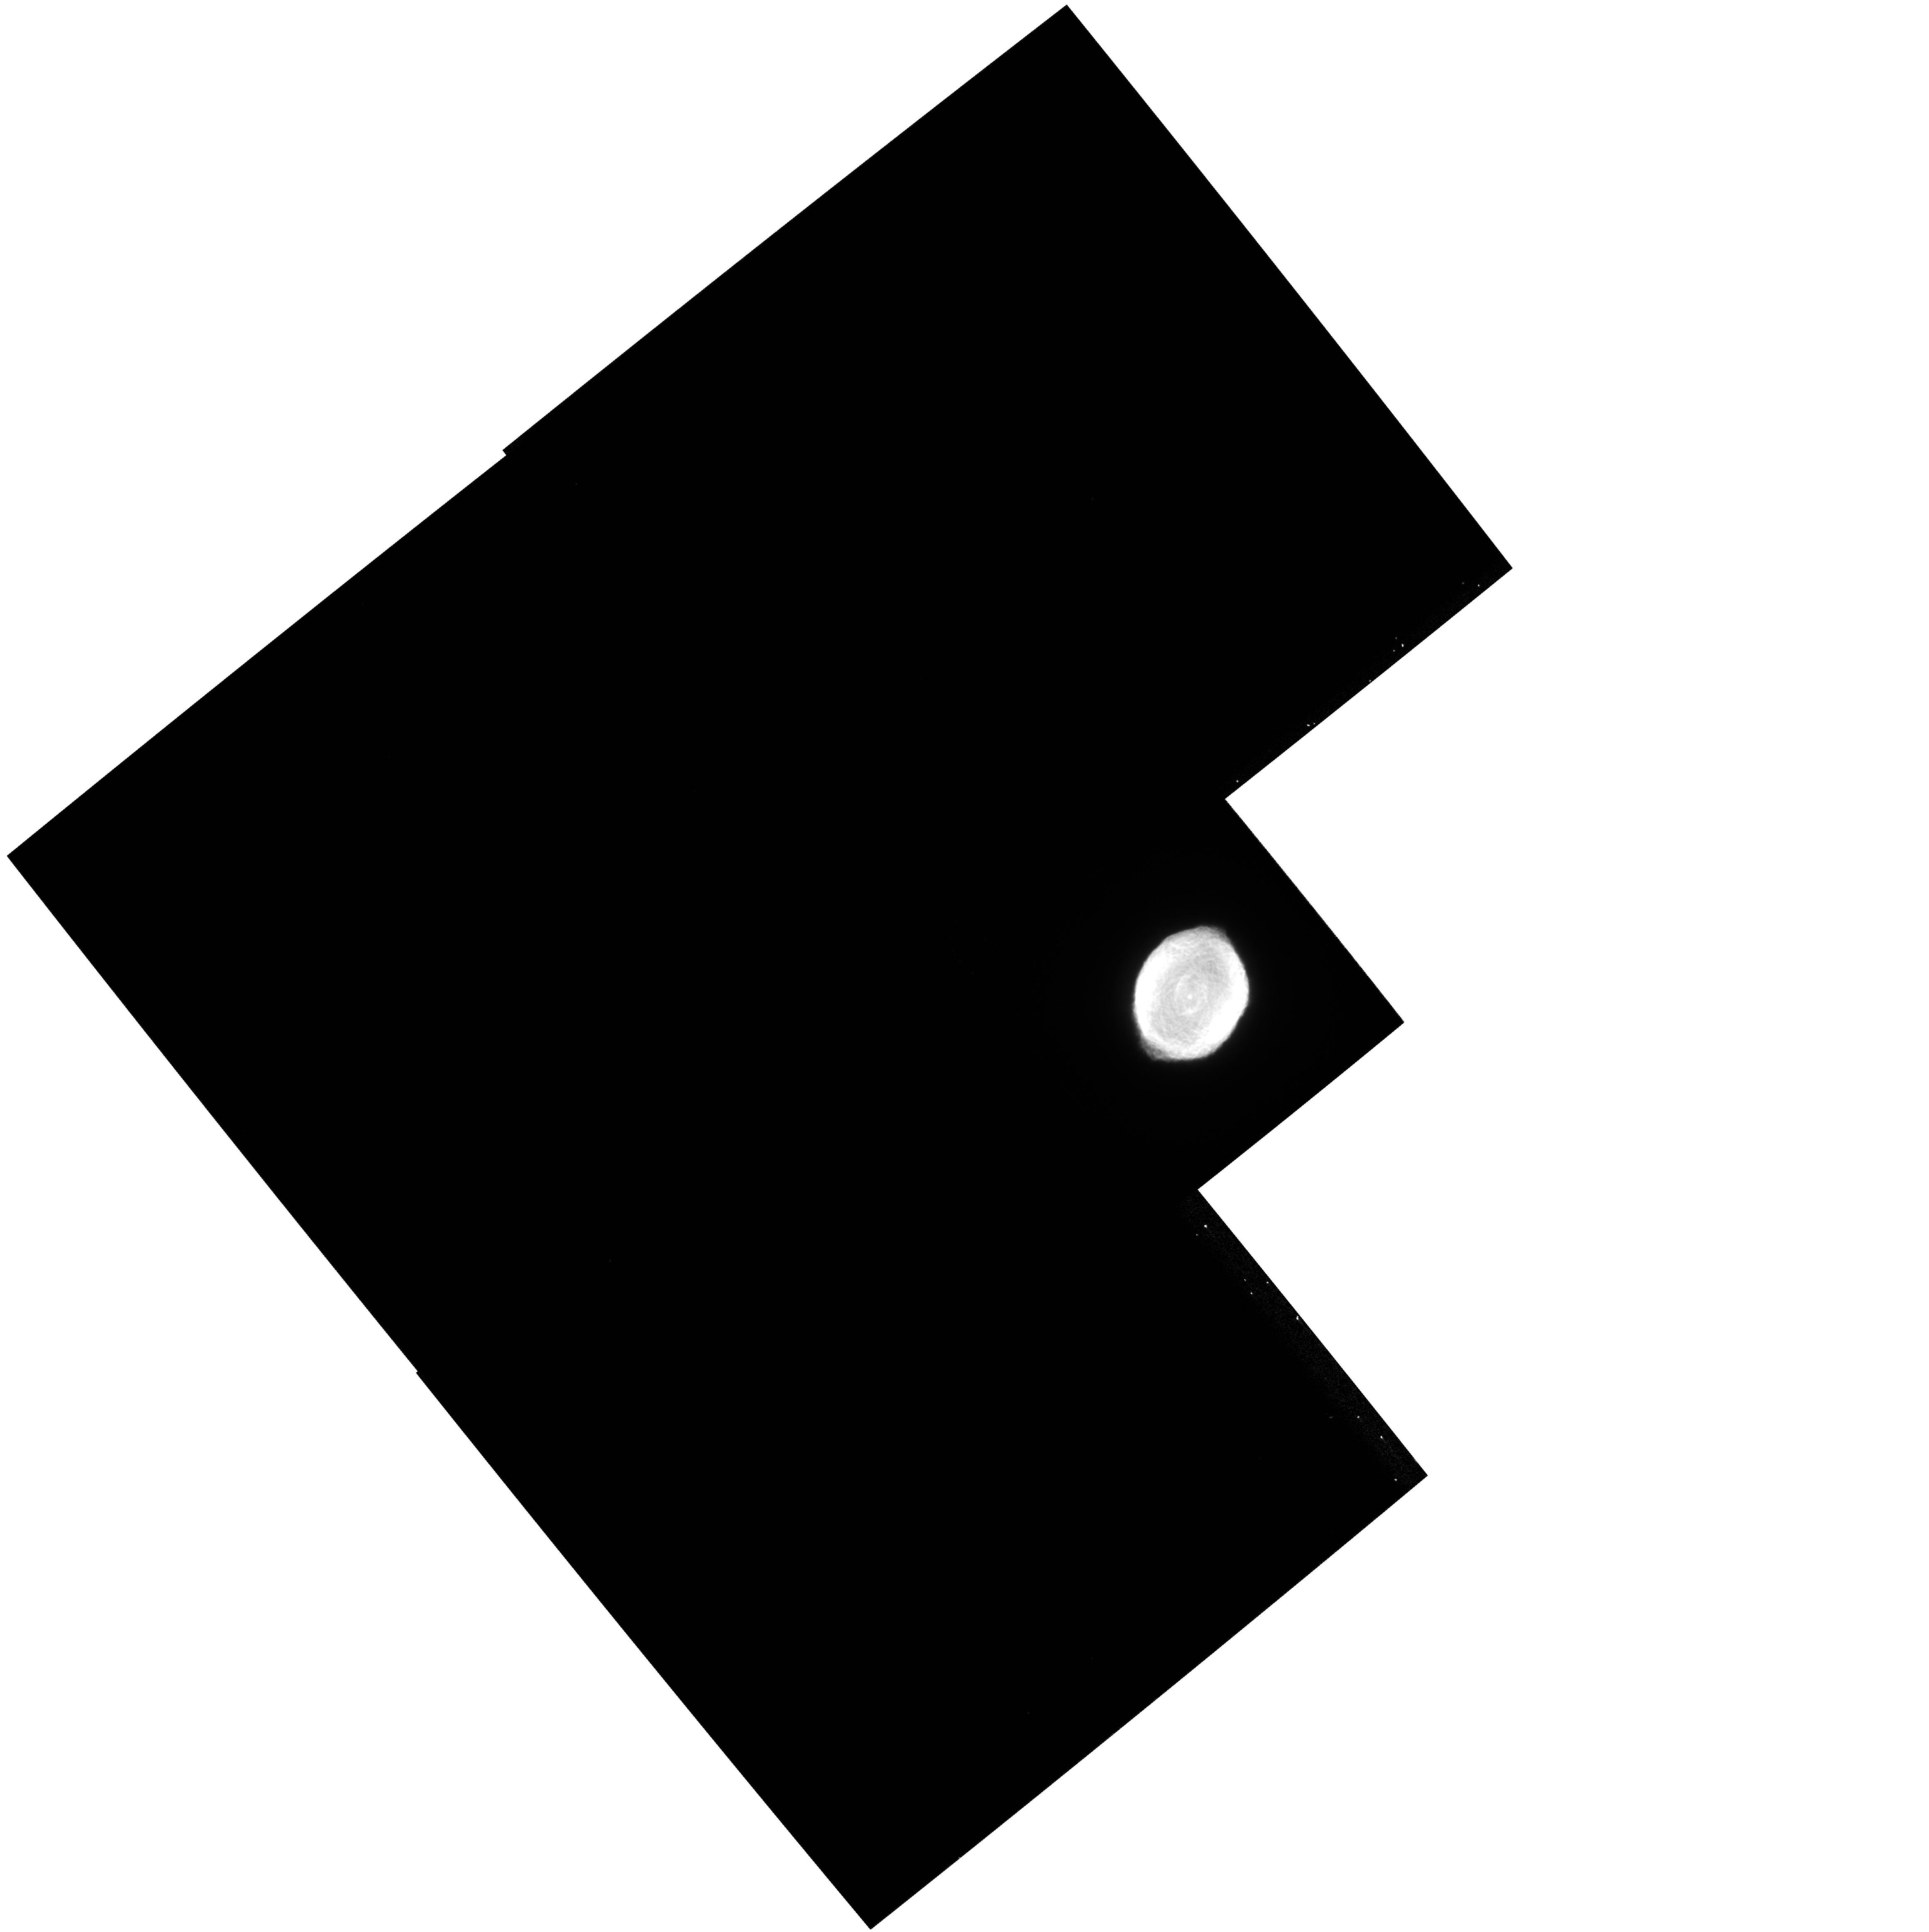
Target: IC418
Instrument: WFPC2/PC
Filter: F656N
Exposure: 4 min
Observation ID: hst_11122_02_wfpc2_pc_f656n_ua0102

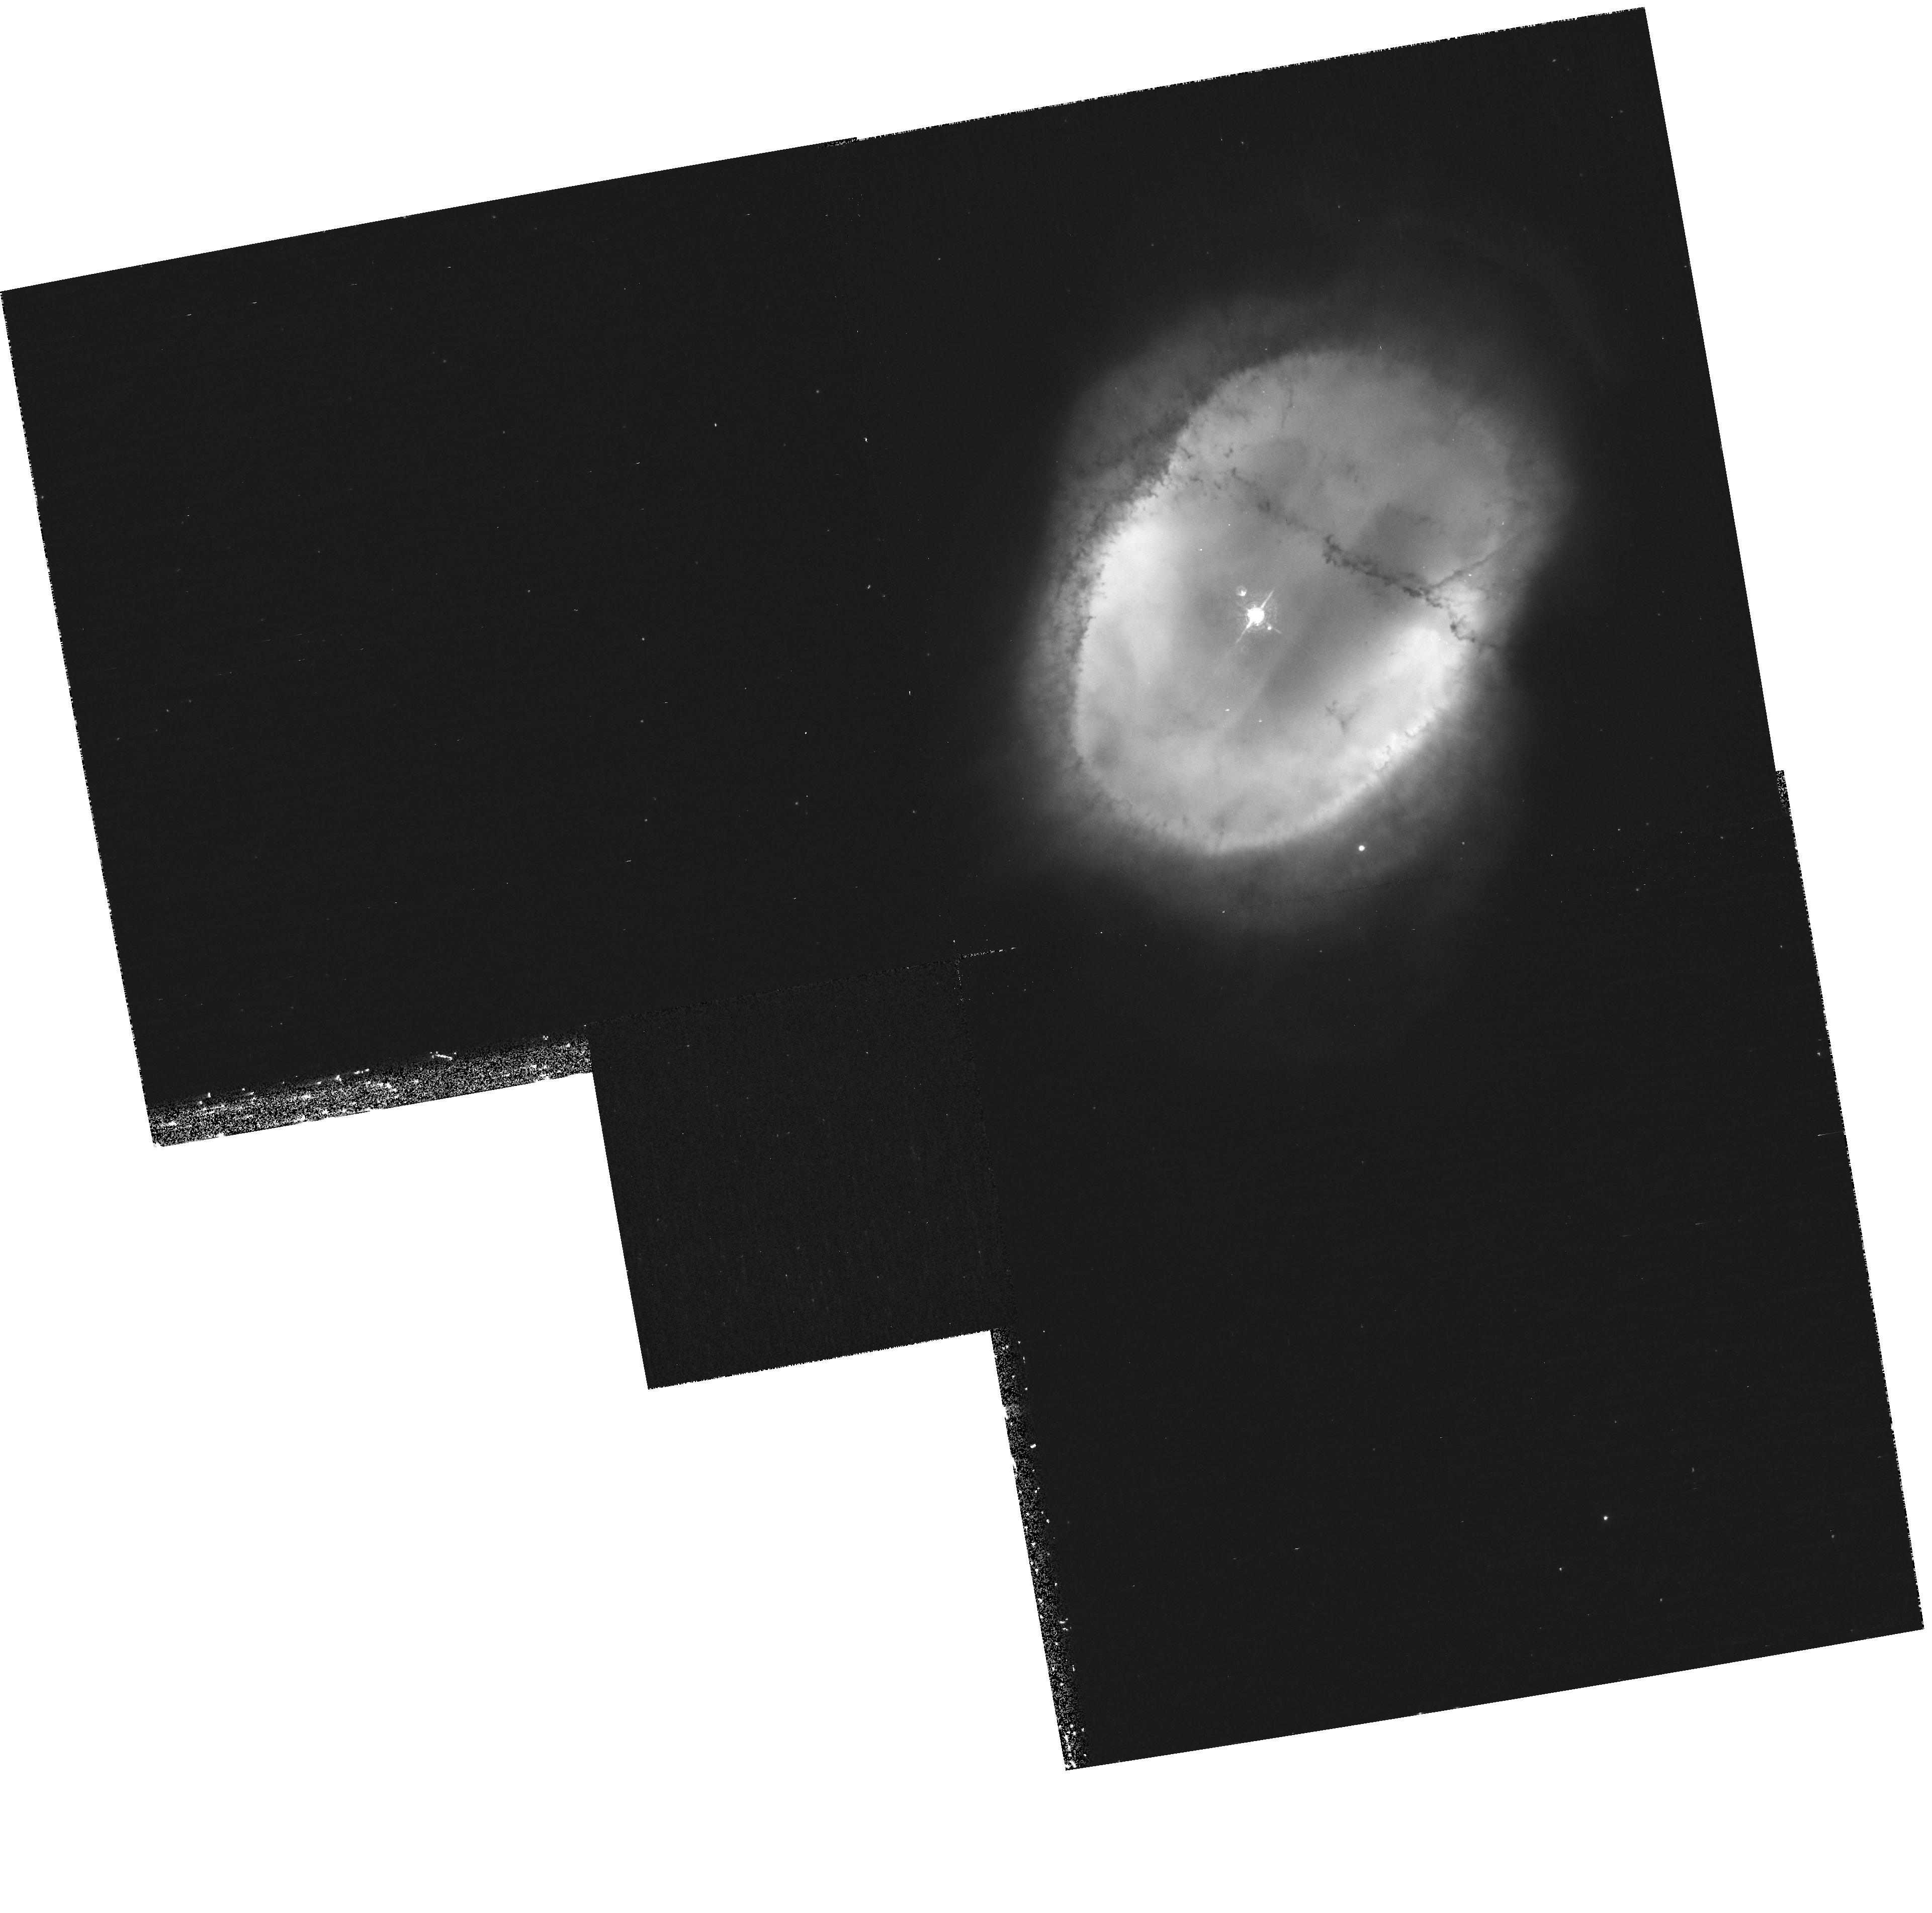
Target: NGC3132
Instrument: WFPC2/PC
Filter: F502N
Exposure: 15 min
Observation ID: hst_11122_56_wfpc2_pc_f502n_ua0156

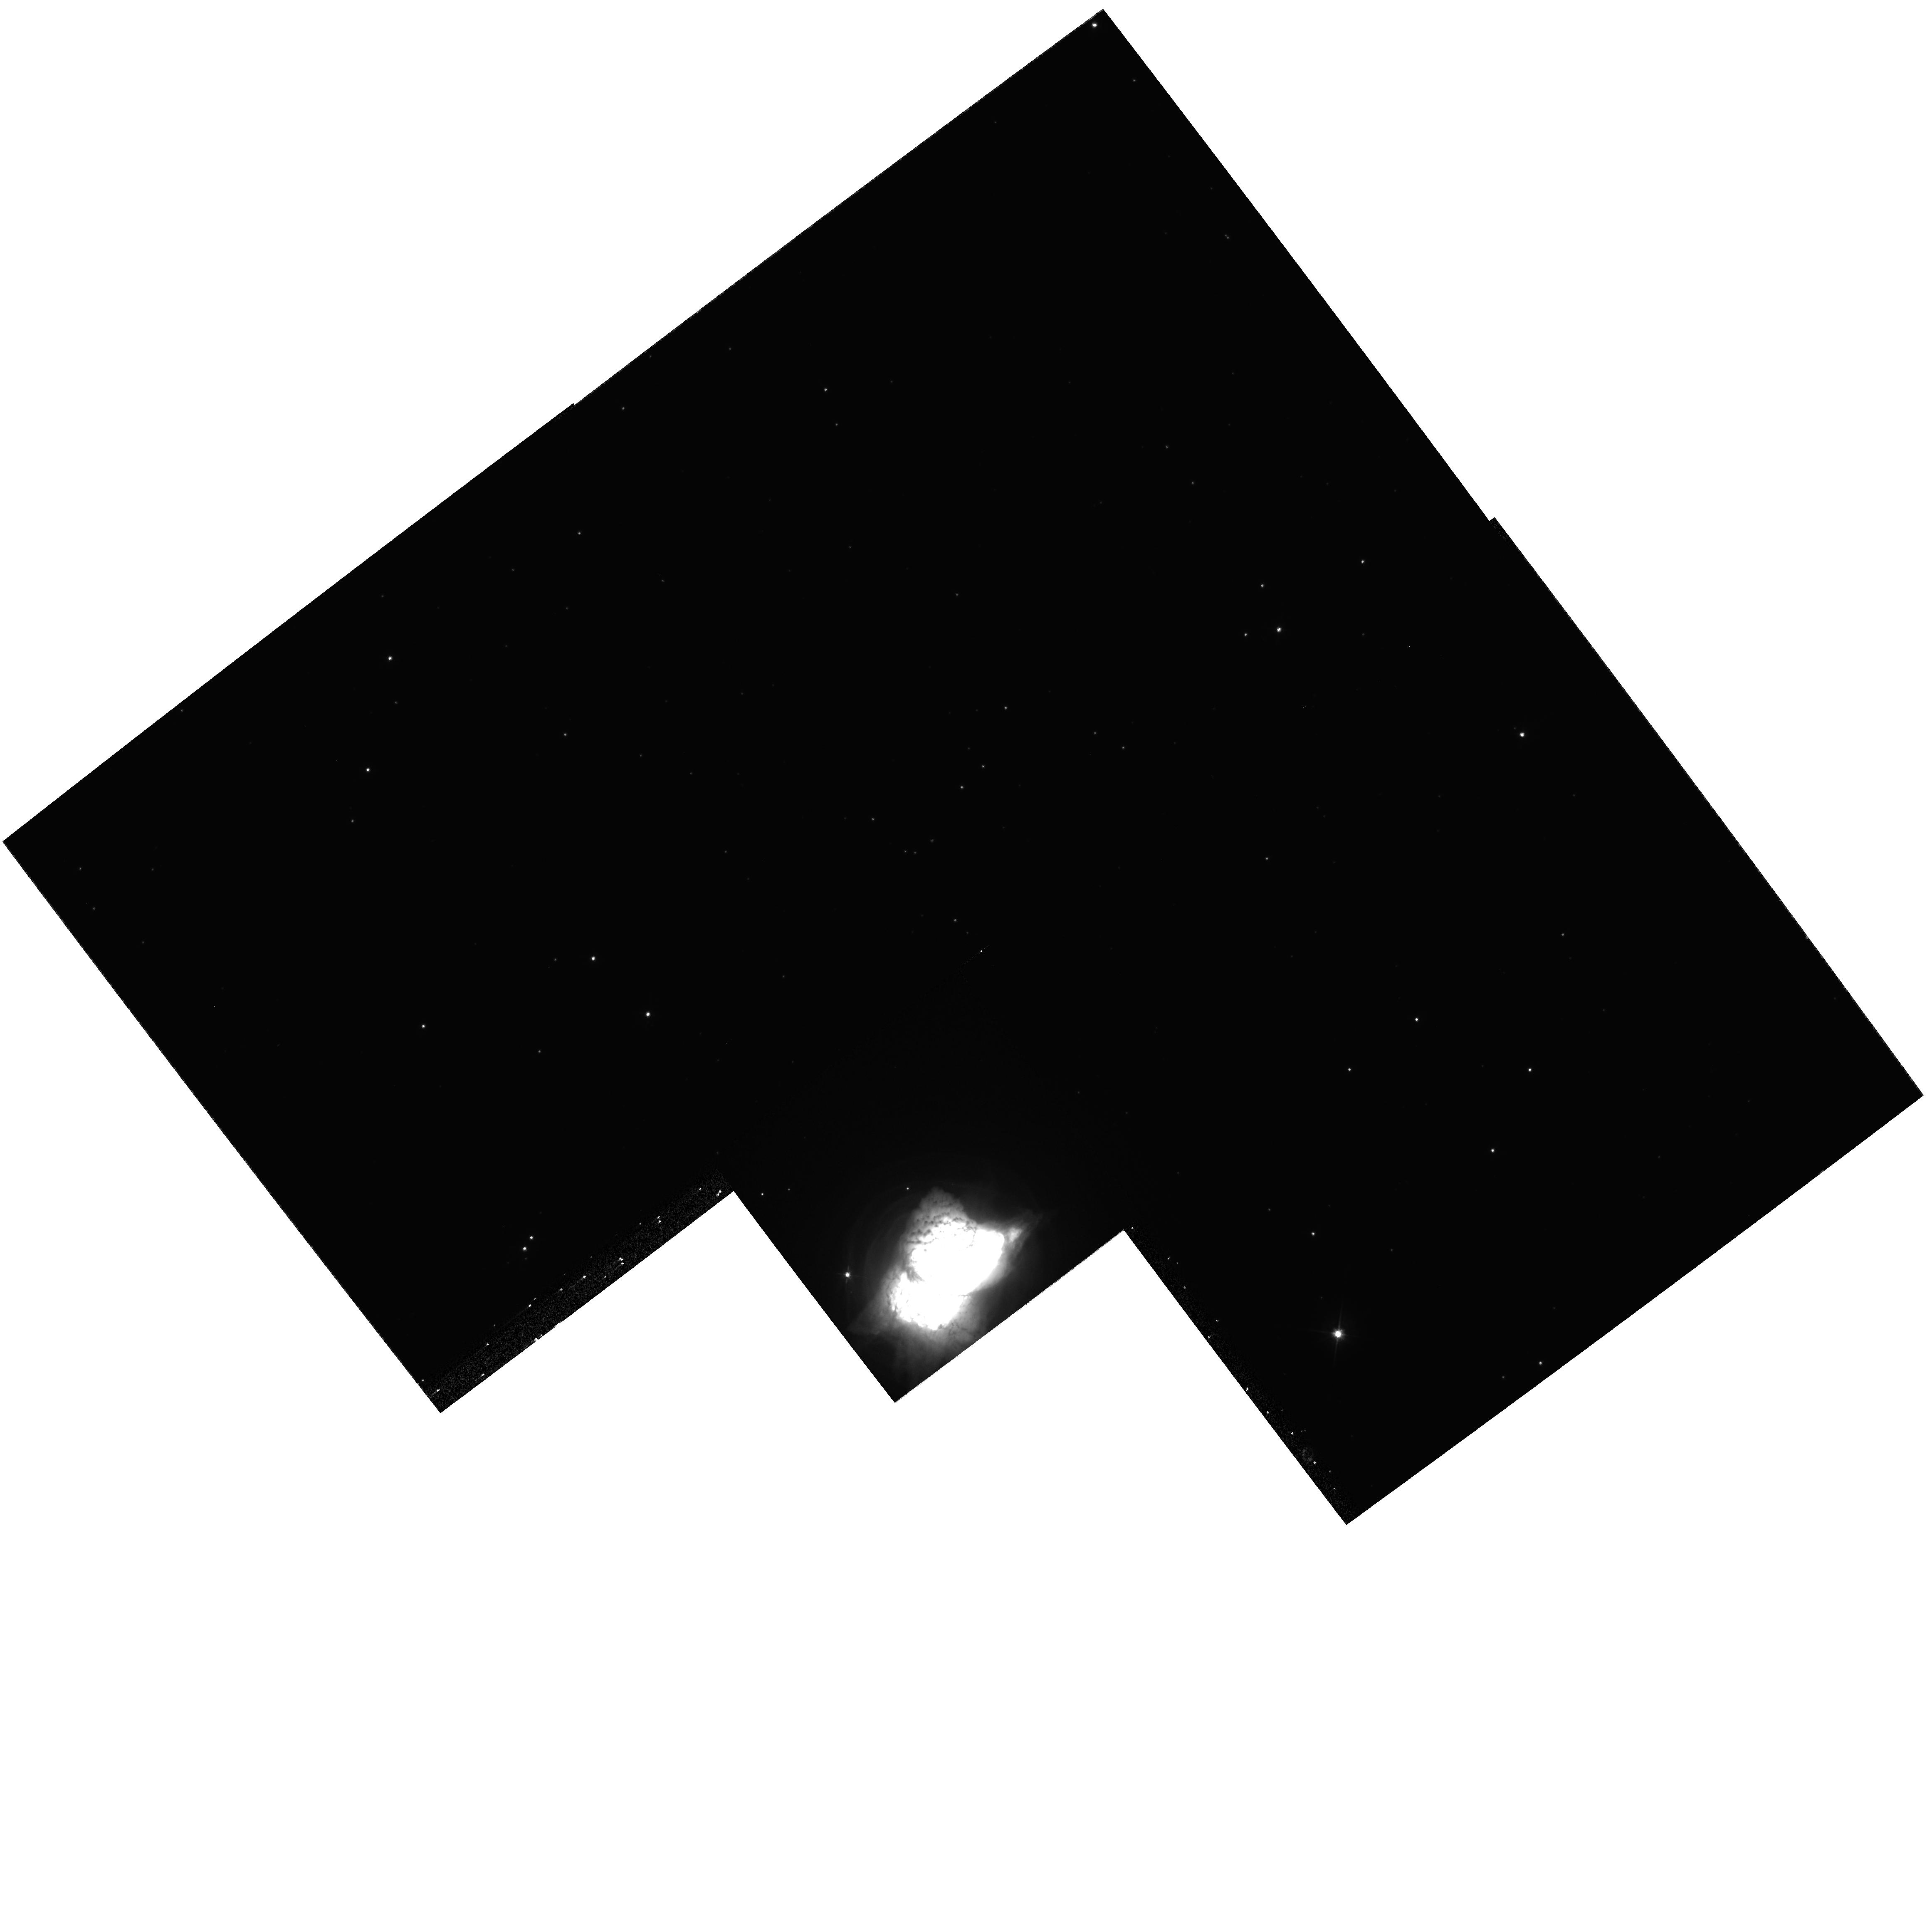
Target: NGC7027
Instrument: WFPC2/PC
Filter: F555W
Exposure: 4 min
Observation ID: hst_11122_04_wfpc2_pc_f555w_ua0104

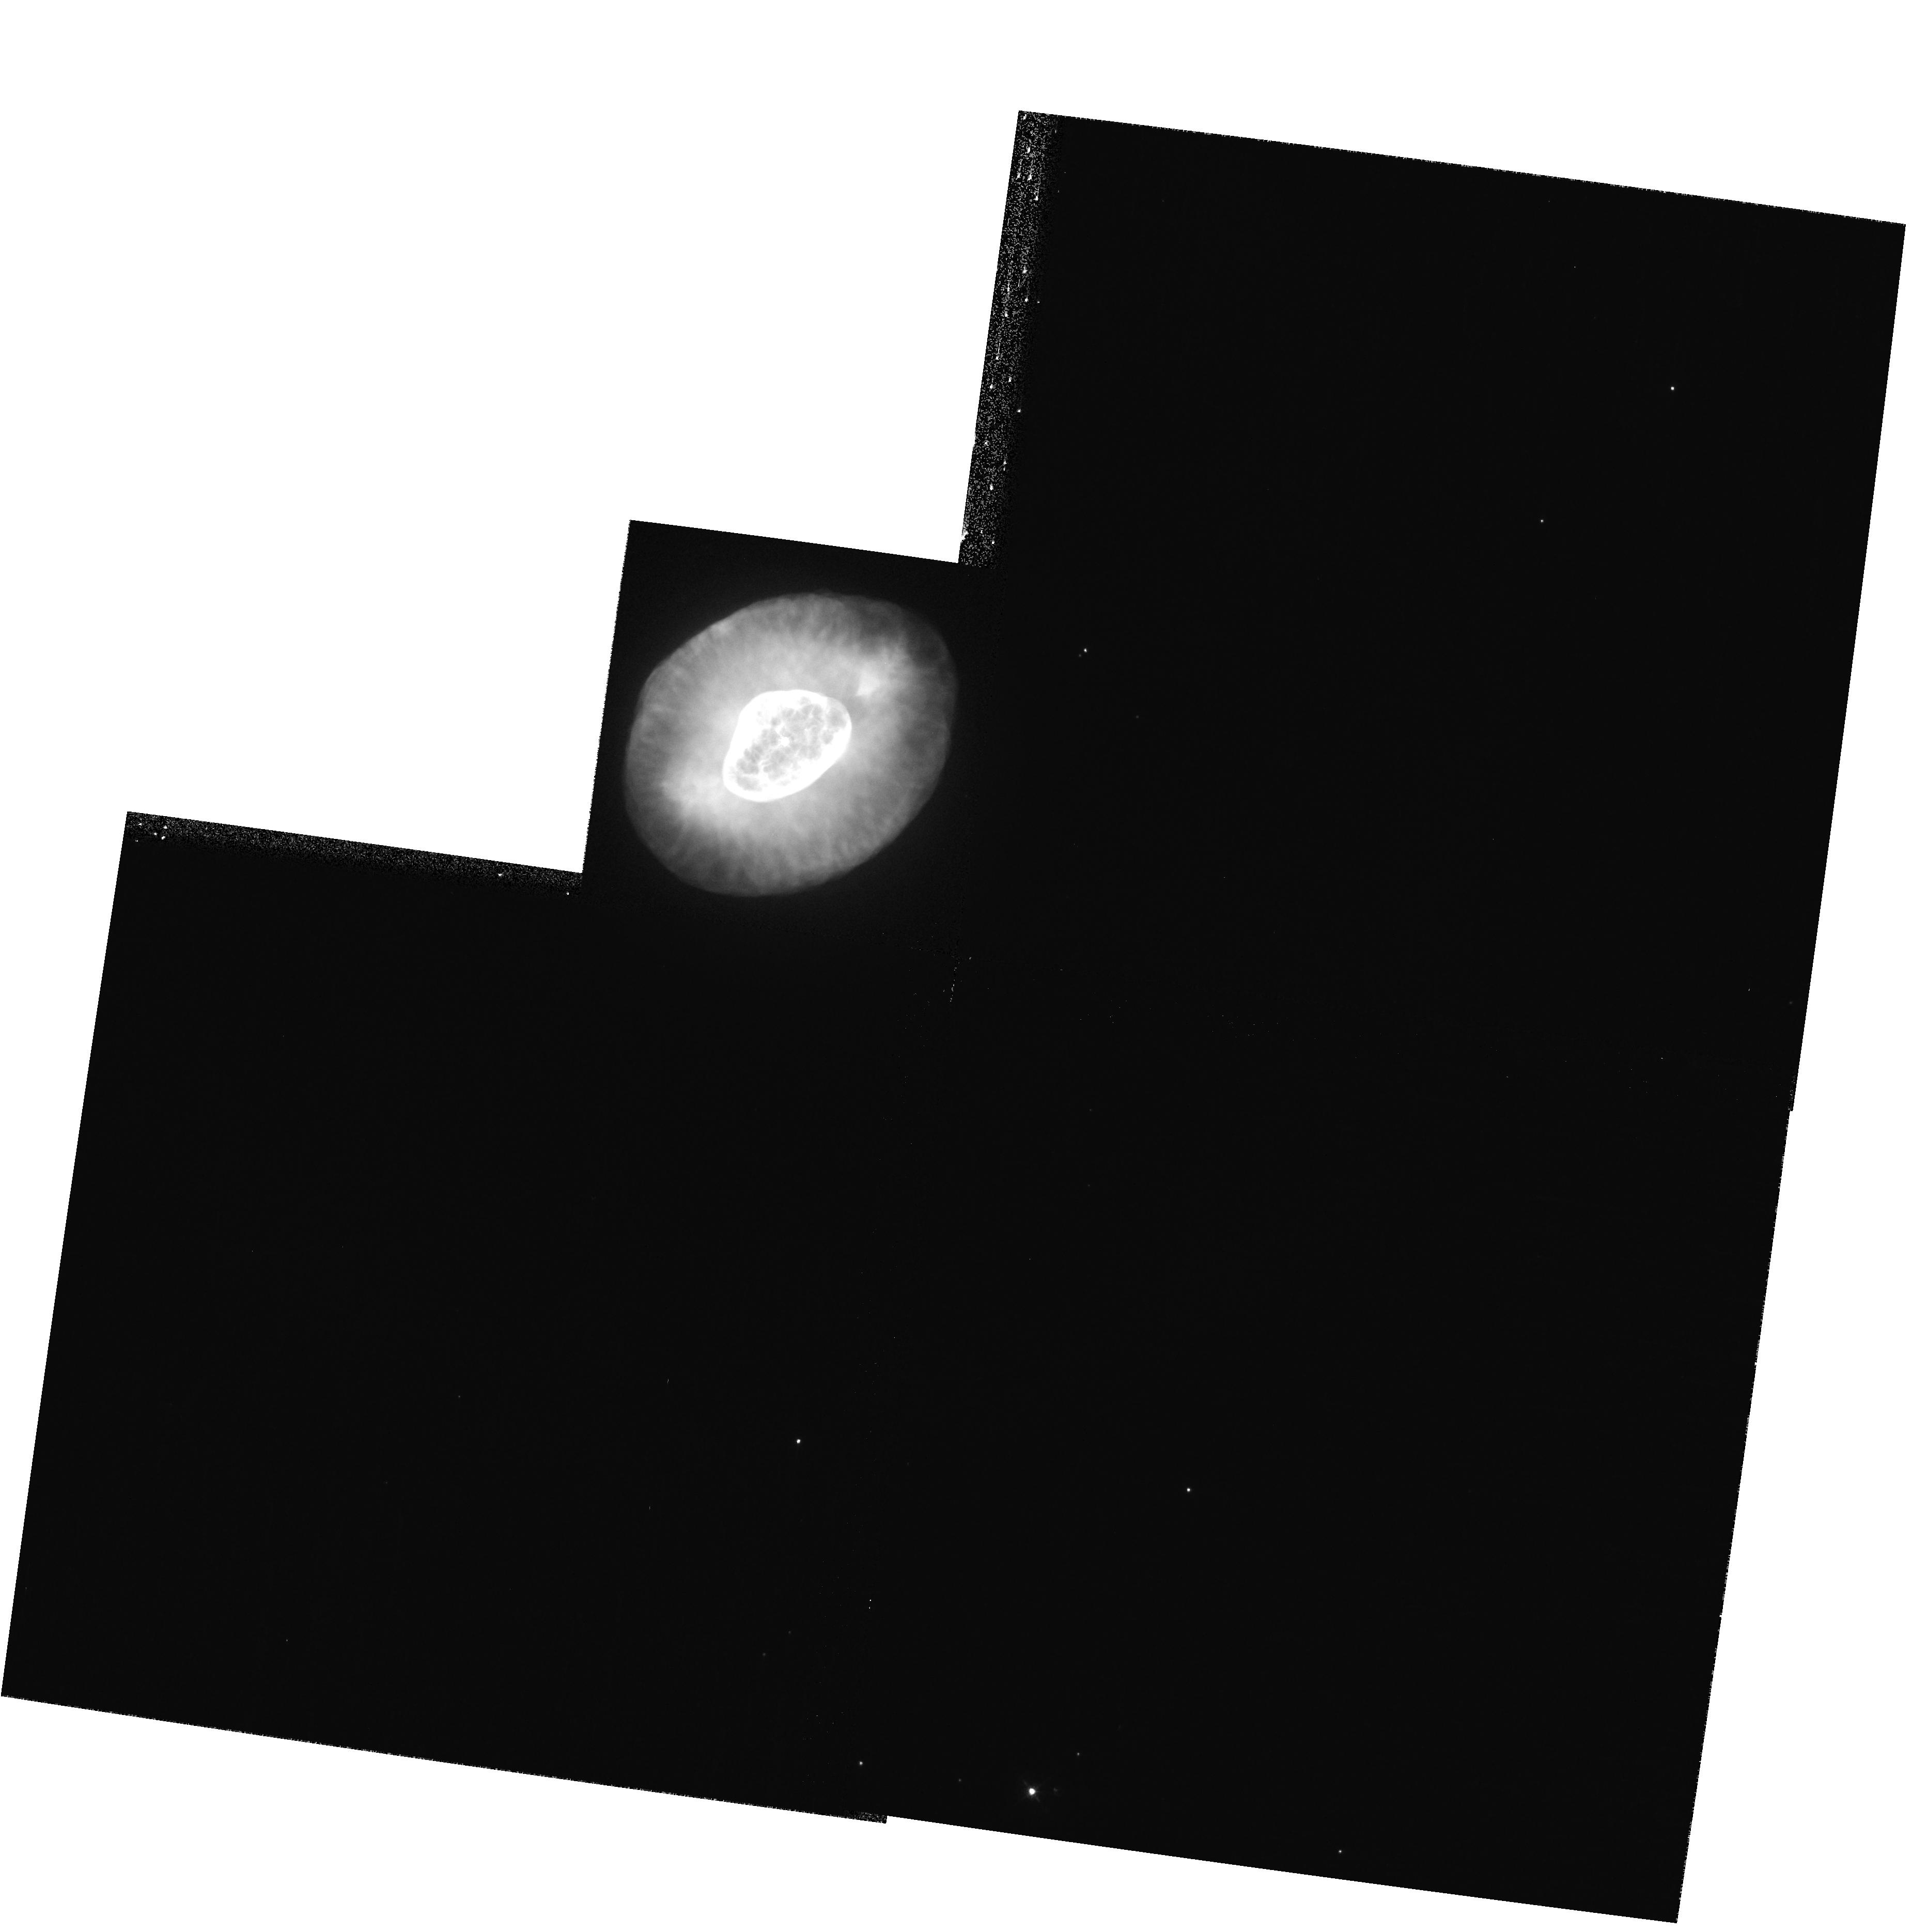
Target: NGC6826
Instrument: WFPC2/PC
Filter: F502N
Exposure: 5 min
Observation ID: hst_11122_14_wfpc2_pc_f502n_ua0114

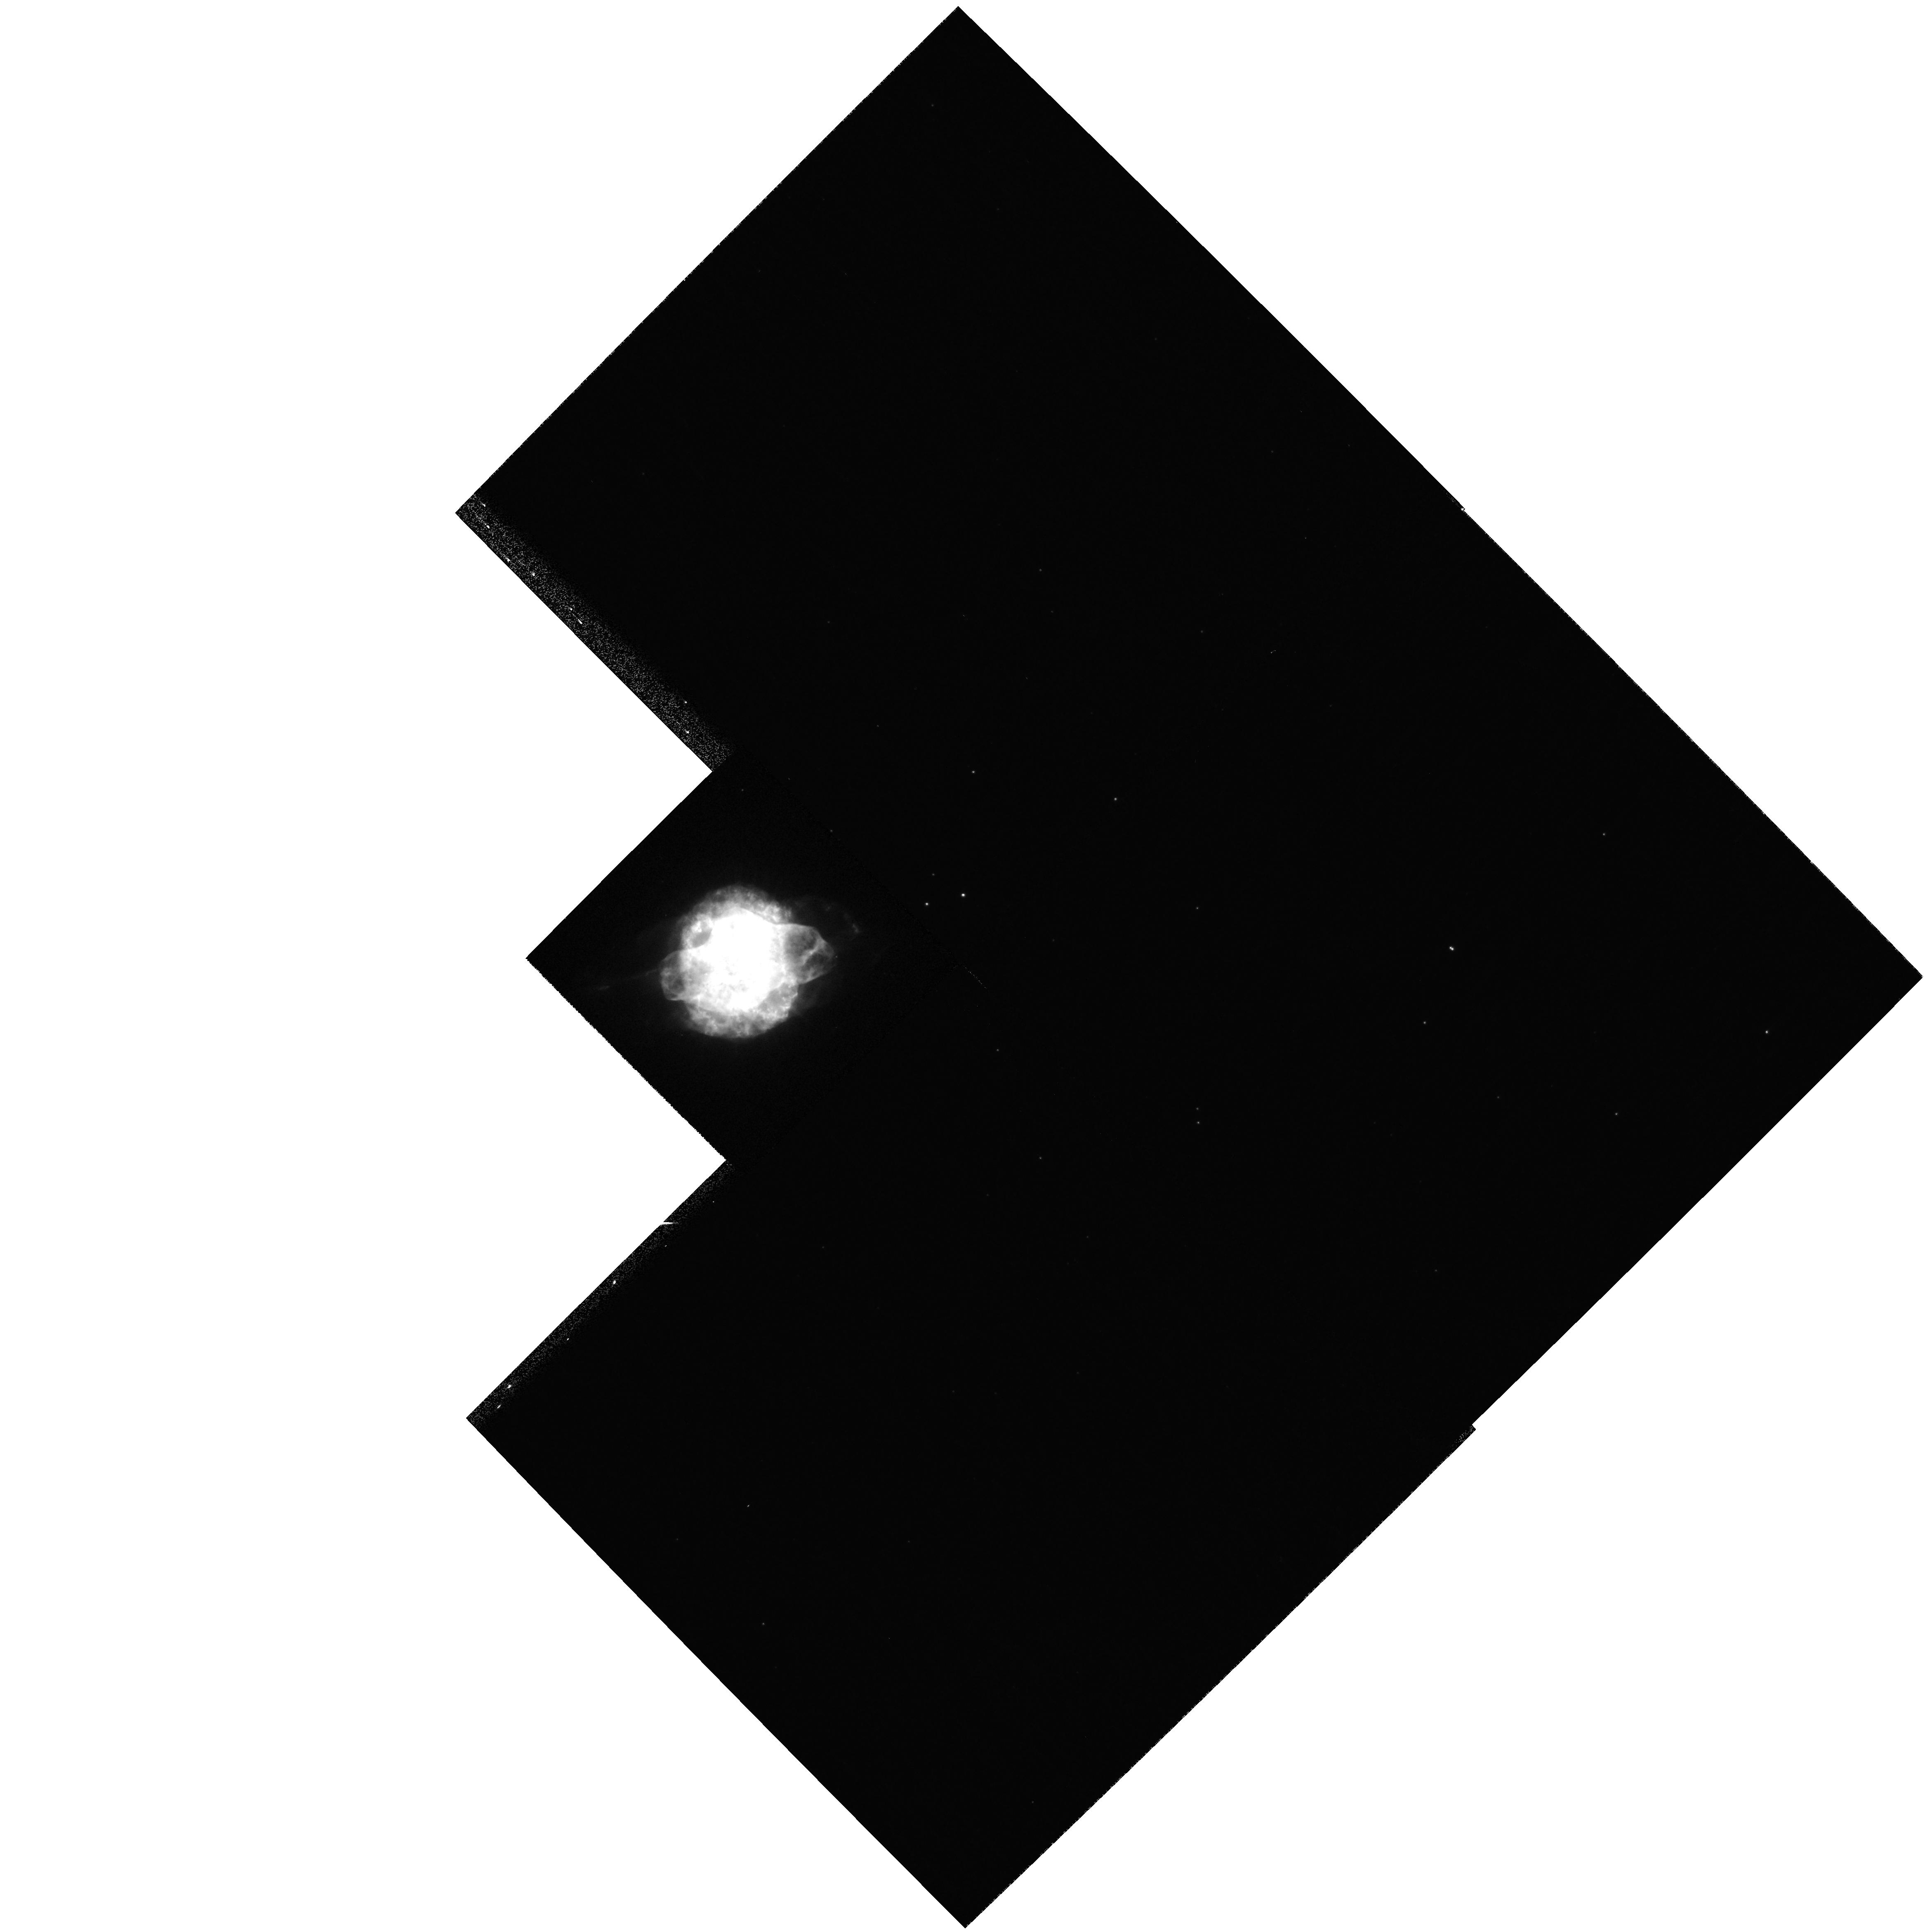
Target: NGC3918
Instrument: WFPC2/PC
Filter: F656N
Exposure: 2 min
Observation ID: hst_11122_08_wfpc2_pc_f656n_ua0108

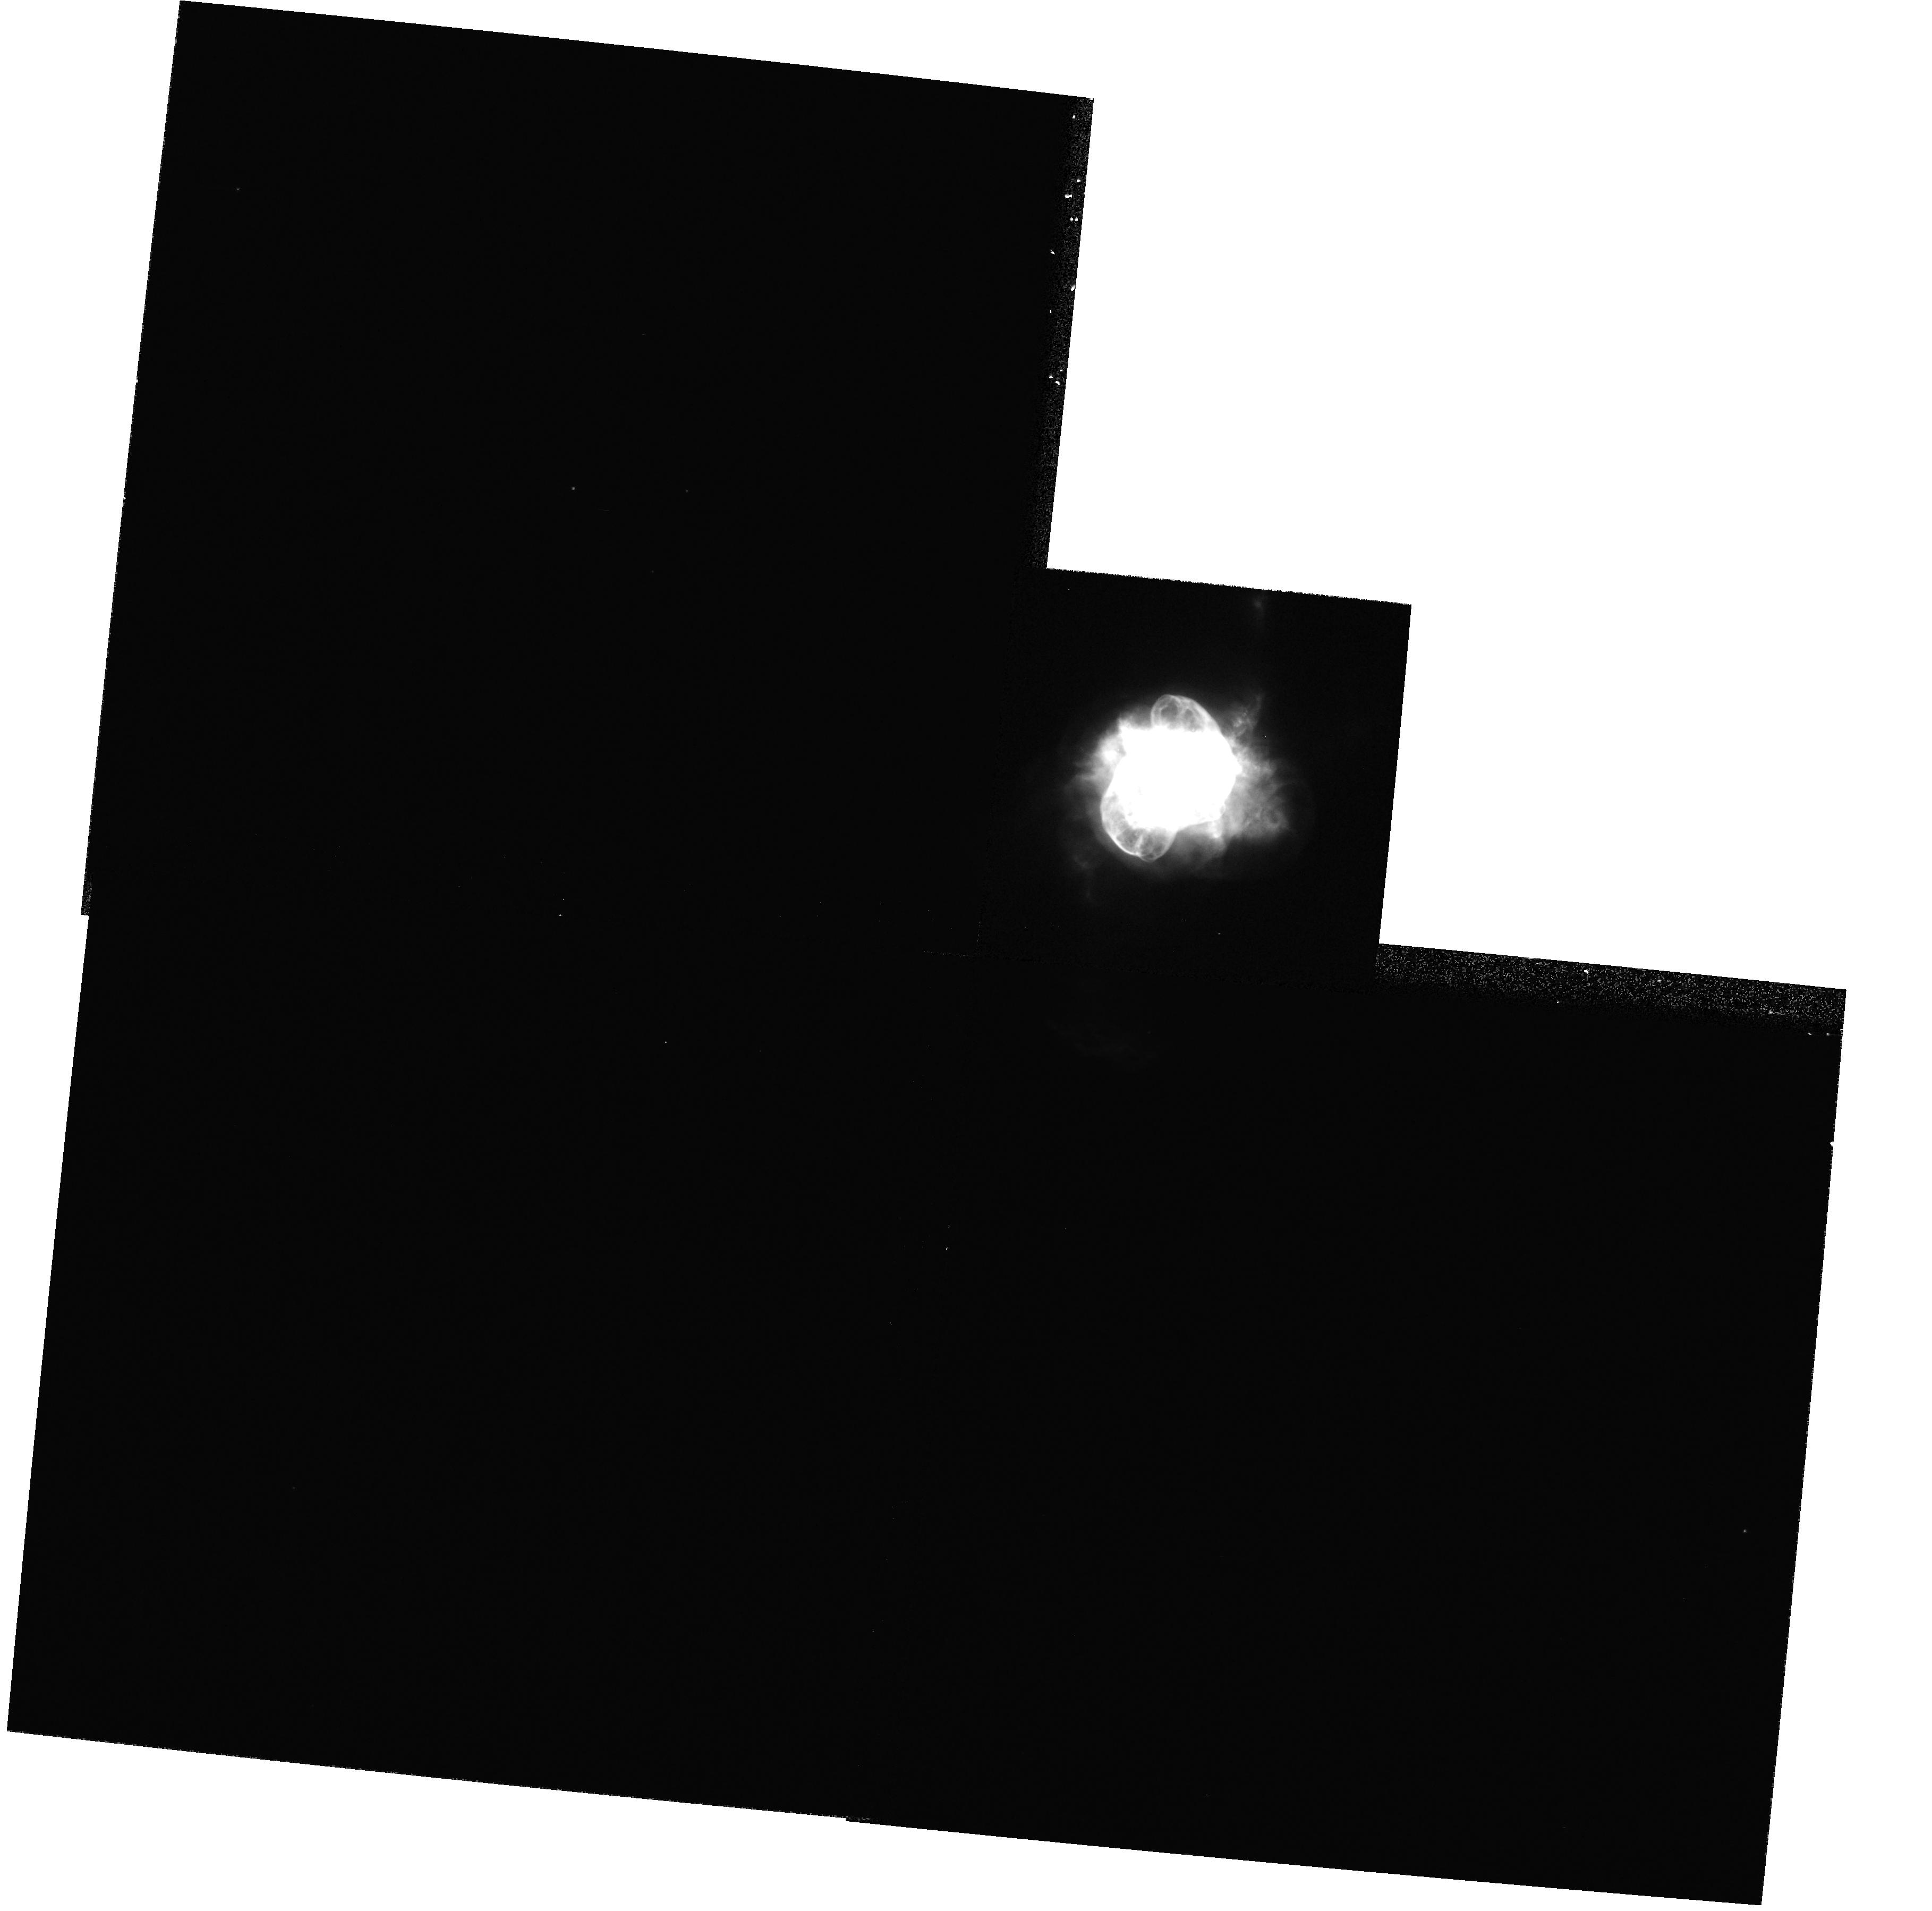
Target: NGC6210
Instrument: WFPC2/PC
Filter: F502N
Exposure: 4 min
Observation ID: hst_11122_10_wfpc2_pc_f502n_ua0110

Expanding PNe: Distances and Hydro Models (PI: Balick, Bruce)

We propose to obtain repeat narrowband images of a sample of eighteen planetary nebulae (PNe) which have HST/WFPC2 archival data spanning time baselines of a decade. All of these targets have previous high signal-to-noise WFPC2/PC observations and are sufficiently nearby to have readily detectable expansion signatures after a few years. Our main scientific objectives are (a) to determine precise distances to these PNe based on their angular expansions, (b) to test detailed and highly successful hydrodynamic models that predict nebular morphologies and expansions for subsamples of round/elliptical and axisymmetric PNe, and (c) to monitor the proper motions of nebular microstructures in an effort to learn more about their physical nature and formation mechanisms. The proposed observations will result in high-precision distances to a healthy subsample of PNe, and from this their expansion ages, luminosities, CSPN properties, and masses of their ionized cores. With good distances and our hydro models, we will be able to determine fundamental parameters (such as nebular and central star masses, luminosity, age). The same images allow us to monitor the changing overall ionization state and to search for the surprisingly non-homologous growth patterns to bright elliptical PNe of the same sort seen by Balick & Hajian (2004) in NGC 6543. Non-uniform growth is a sure sign of active pressure imbalances within the nebula that require careful hydro models to understand.